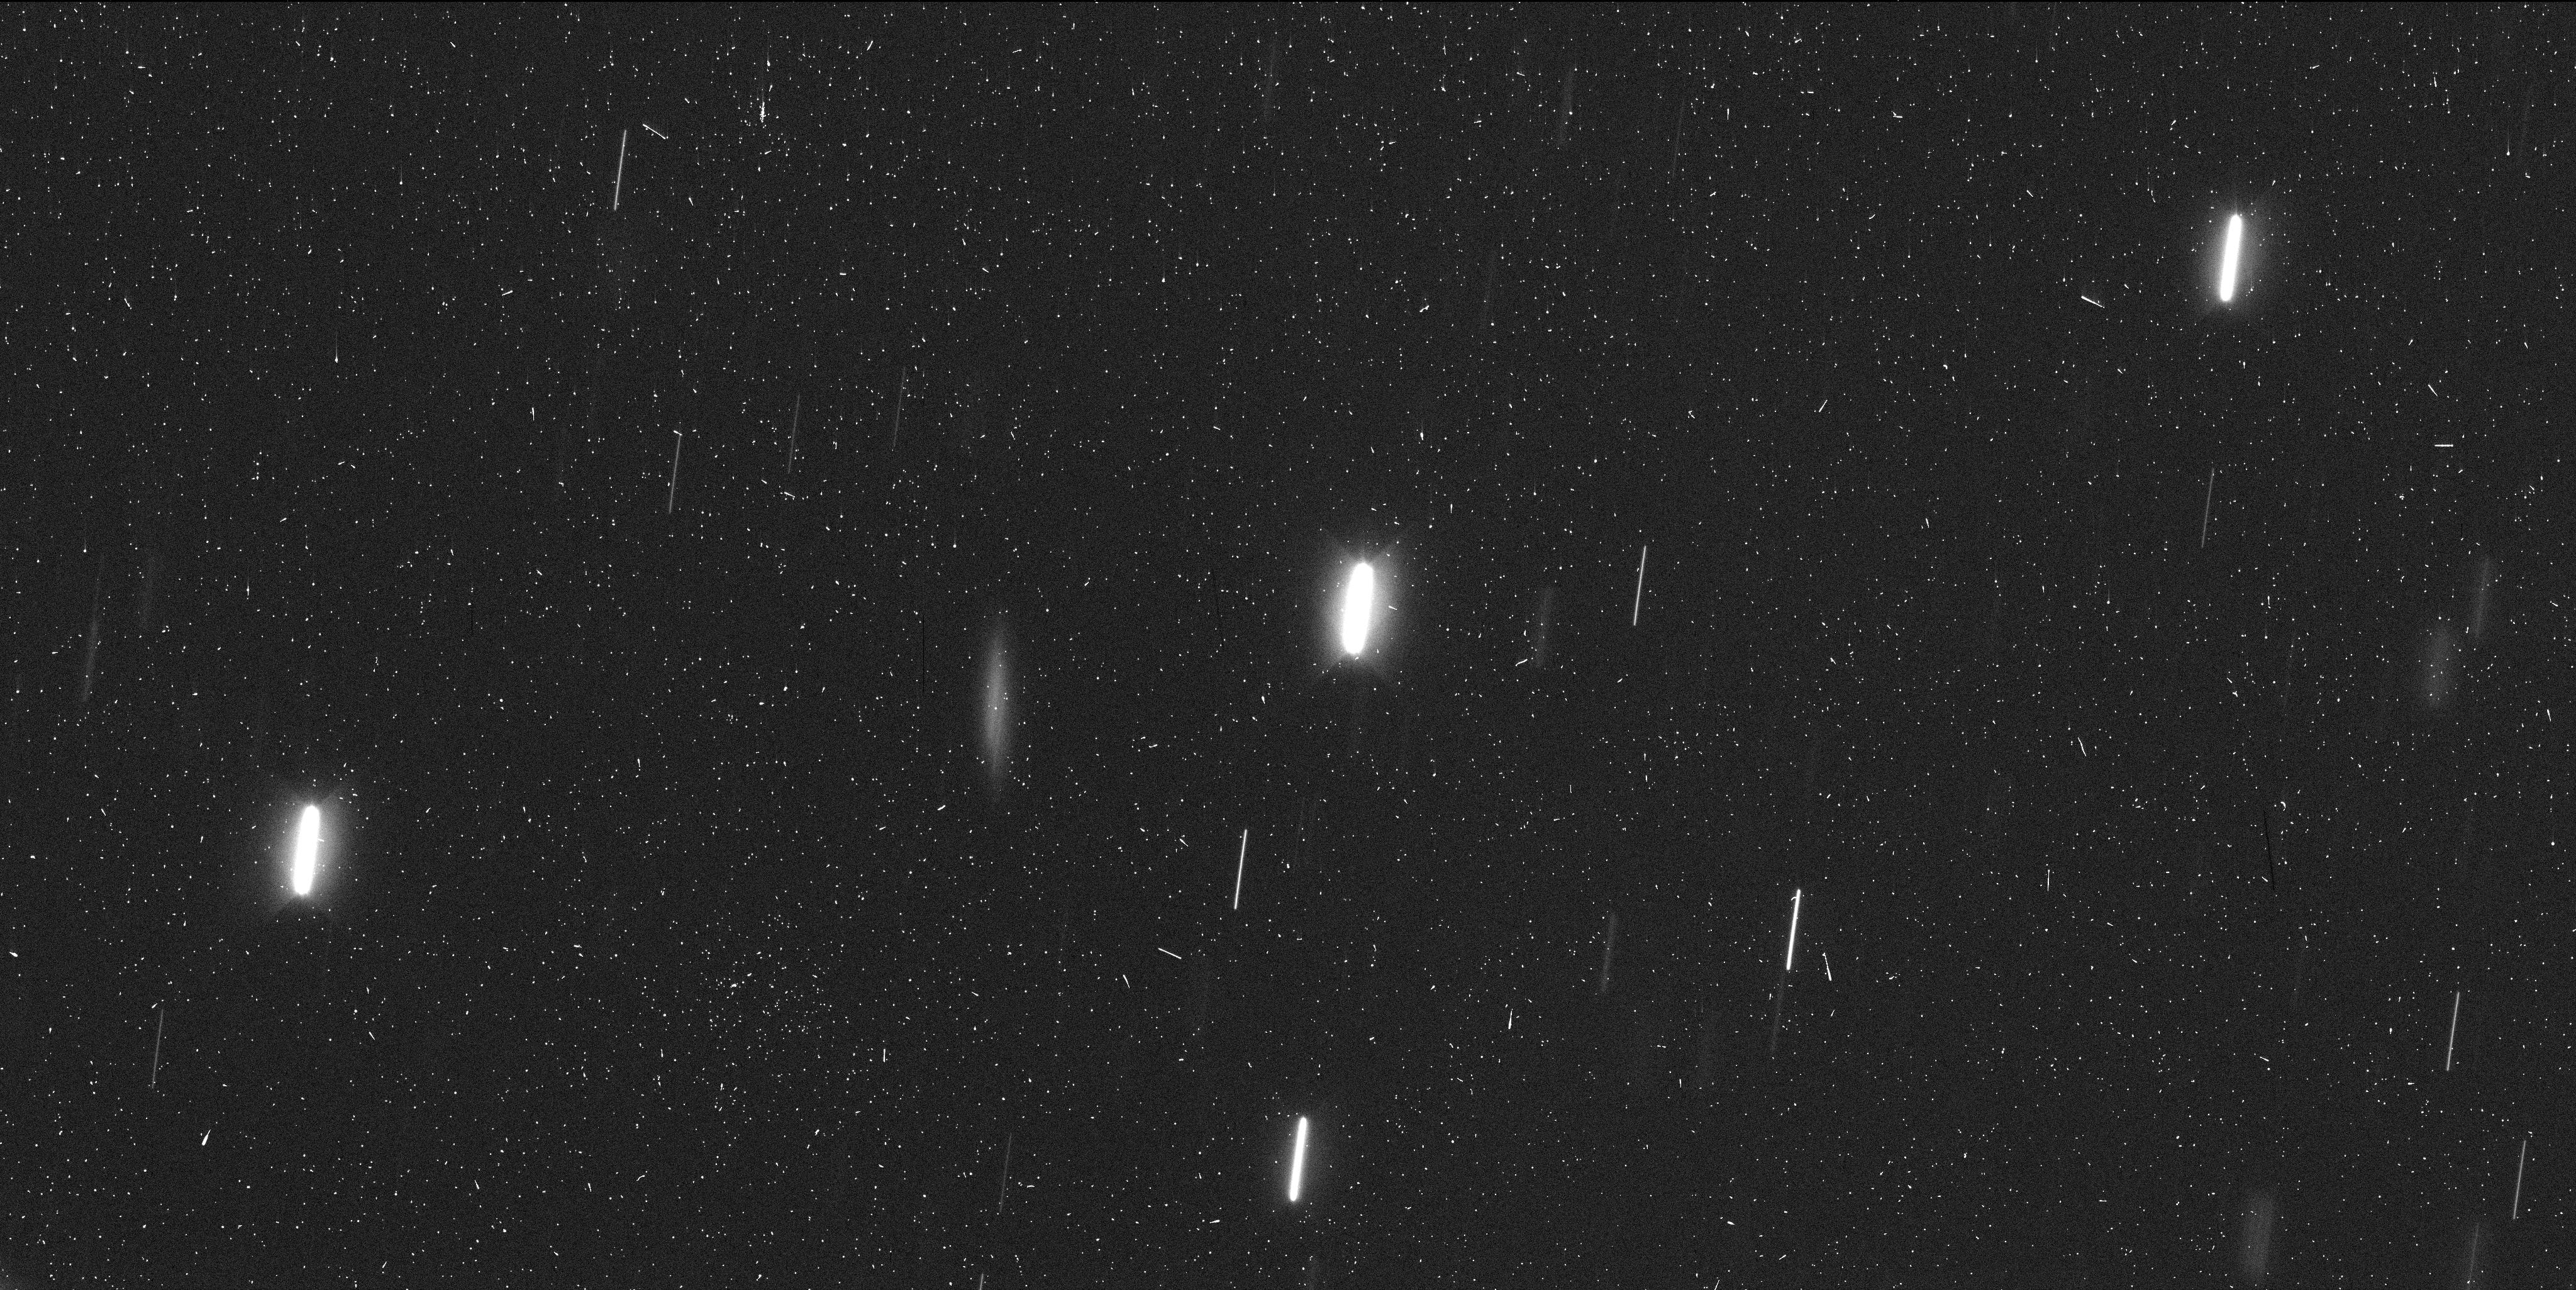
Target: P2013R3-A. Instrument: WFC3/UVIS. Filter: F350LP. Exposure: 7 min. Observation ID: icls40psq

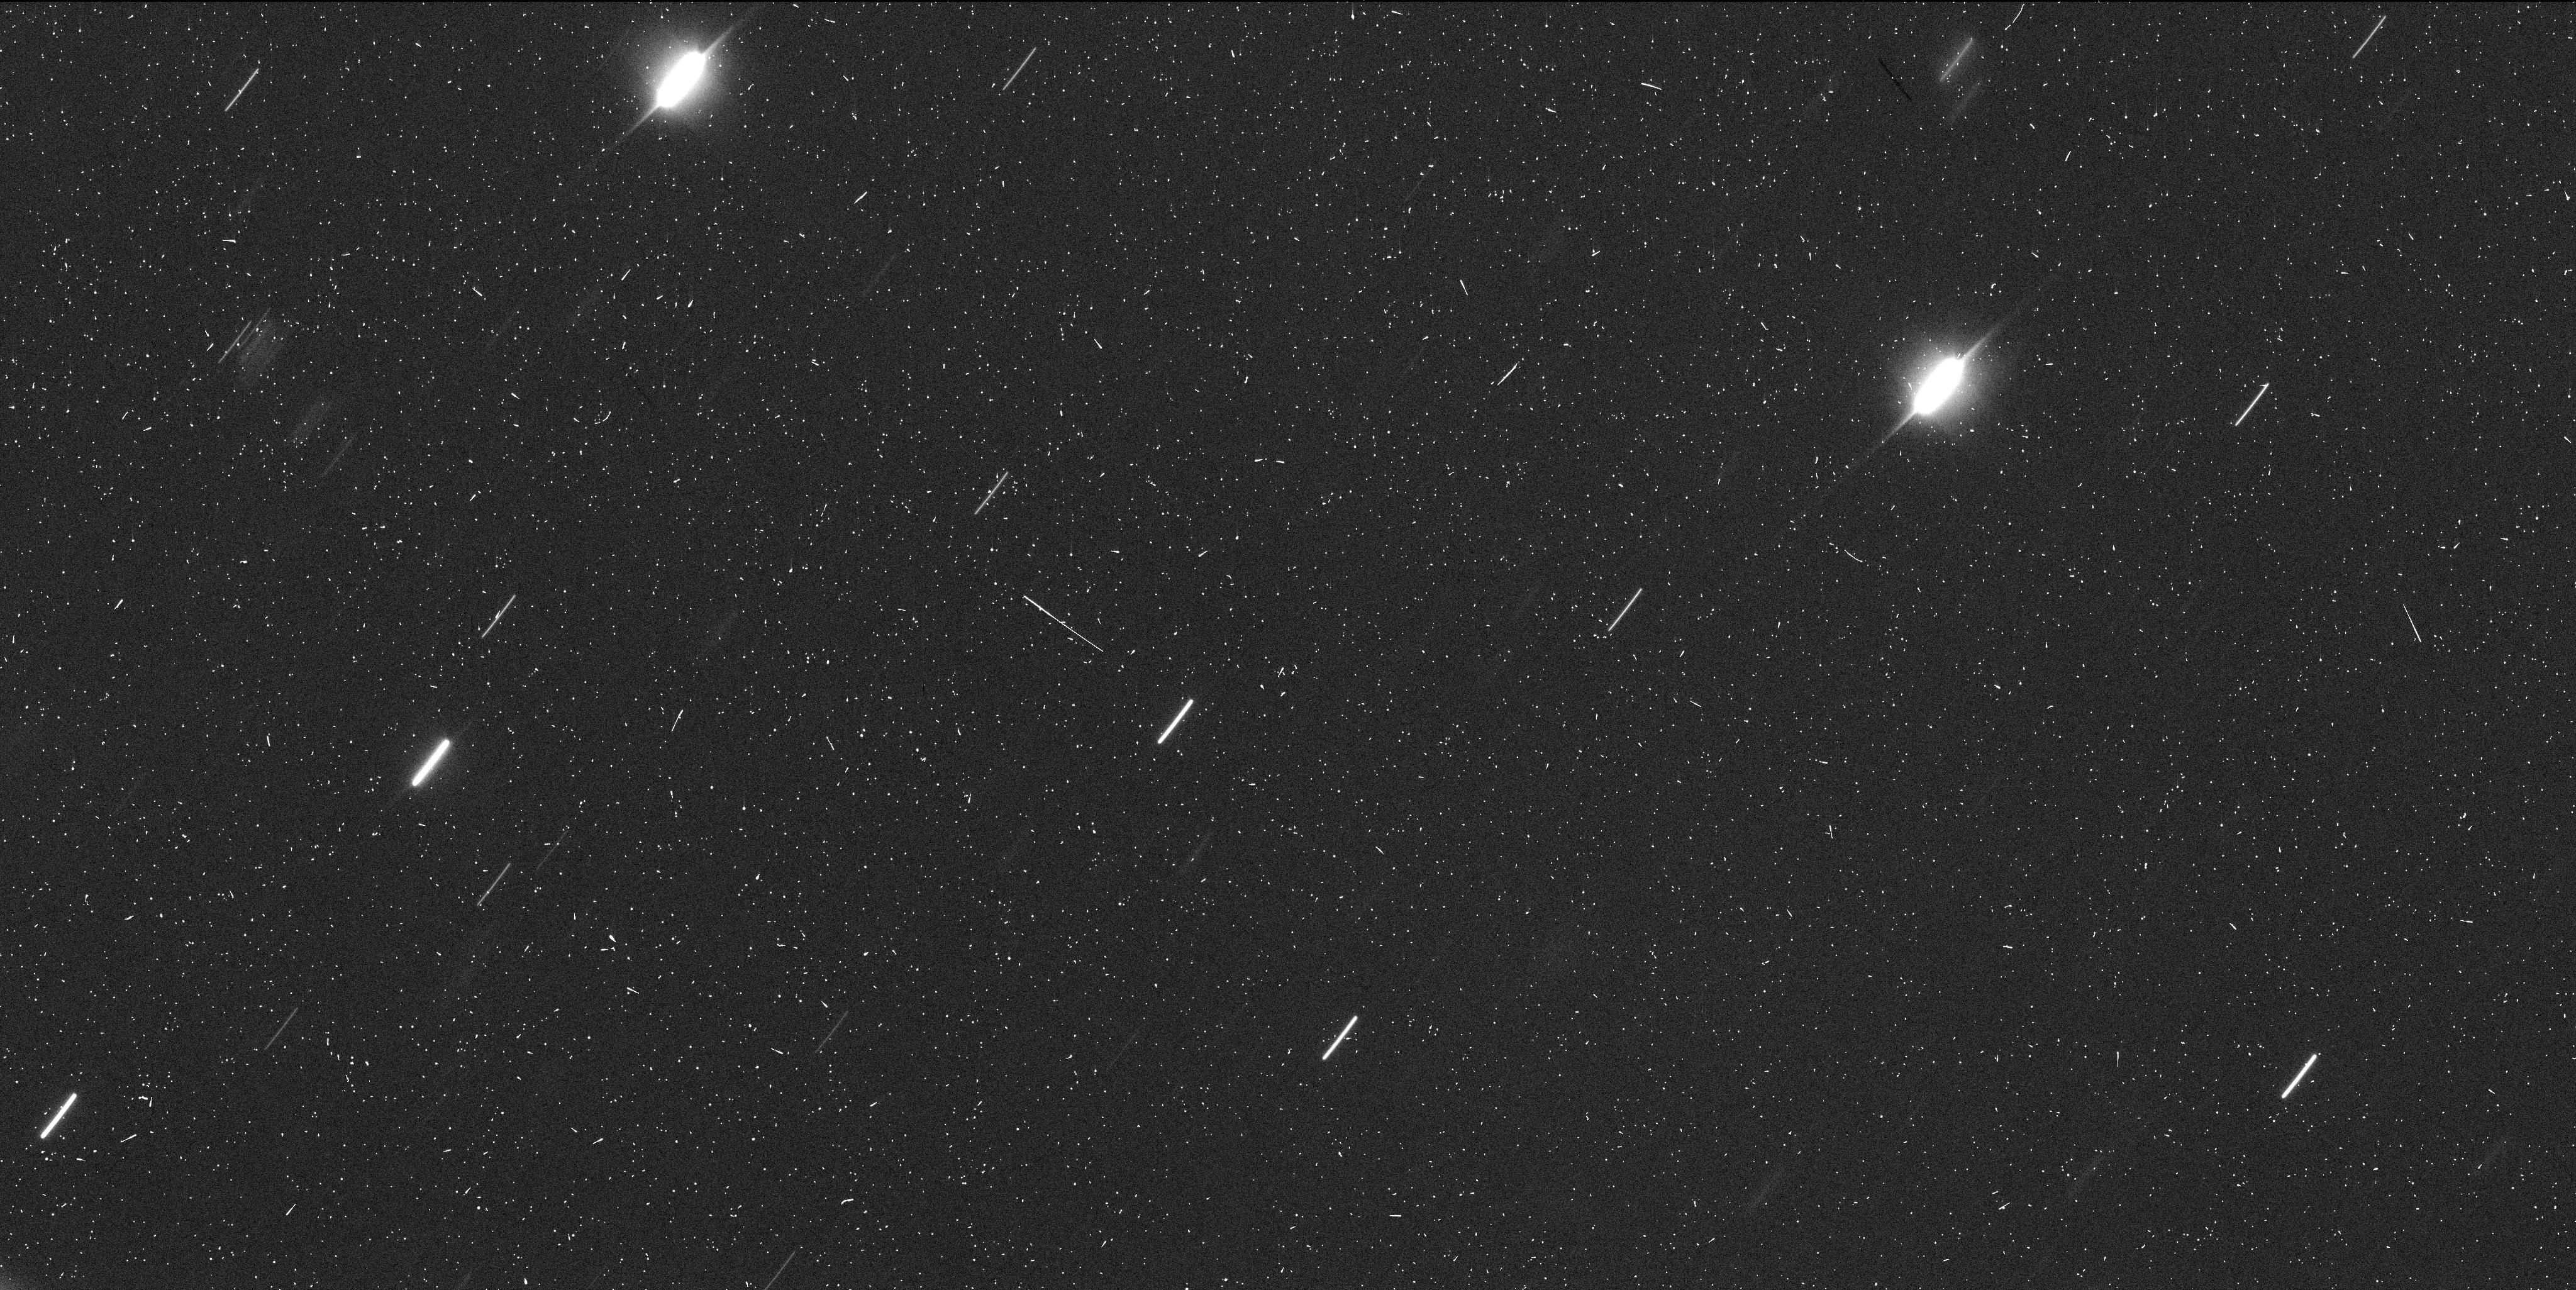
Target: P2013R3-A. Instrument: WFC3/UVIS. Filter: F350LP. Exposure: 7 min. Observation ID: icls10aaq

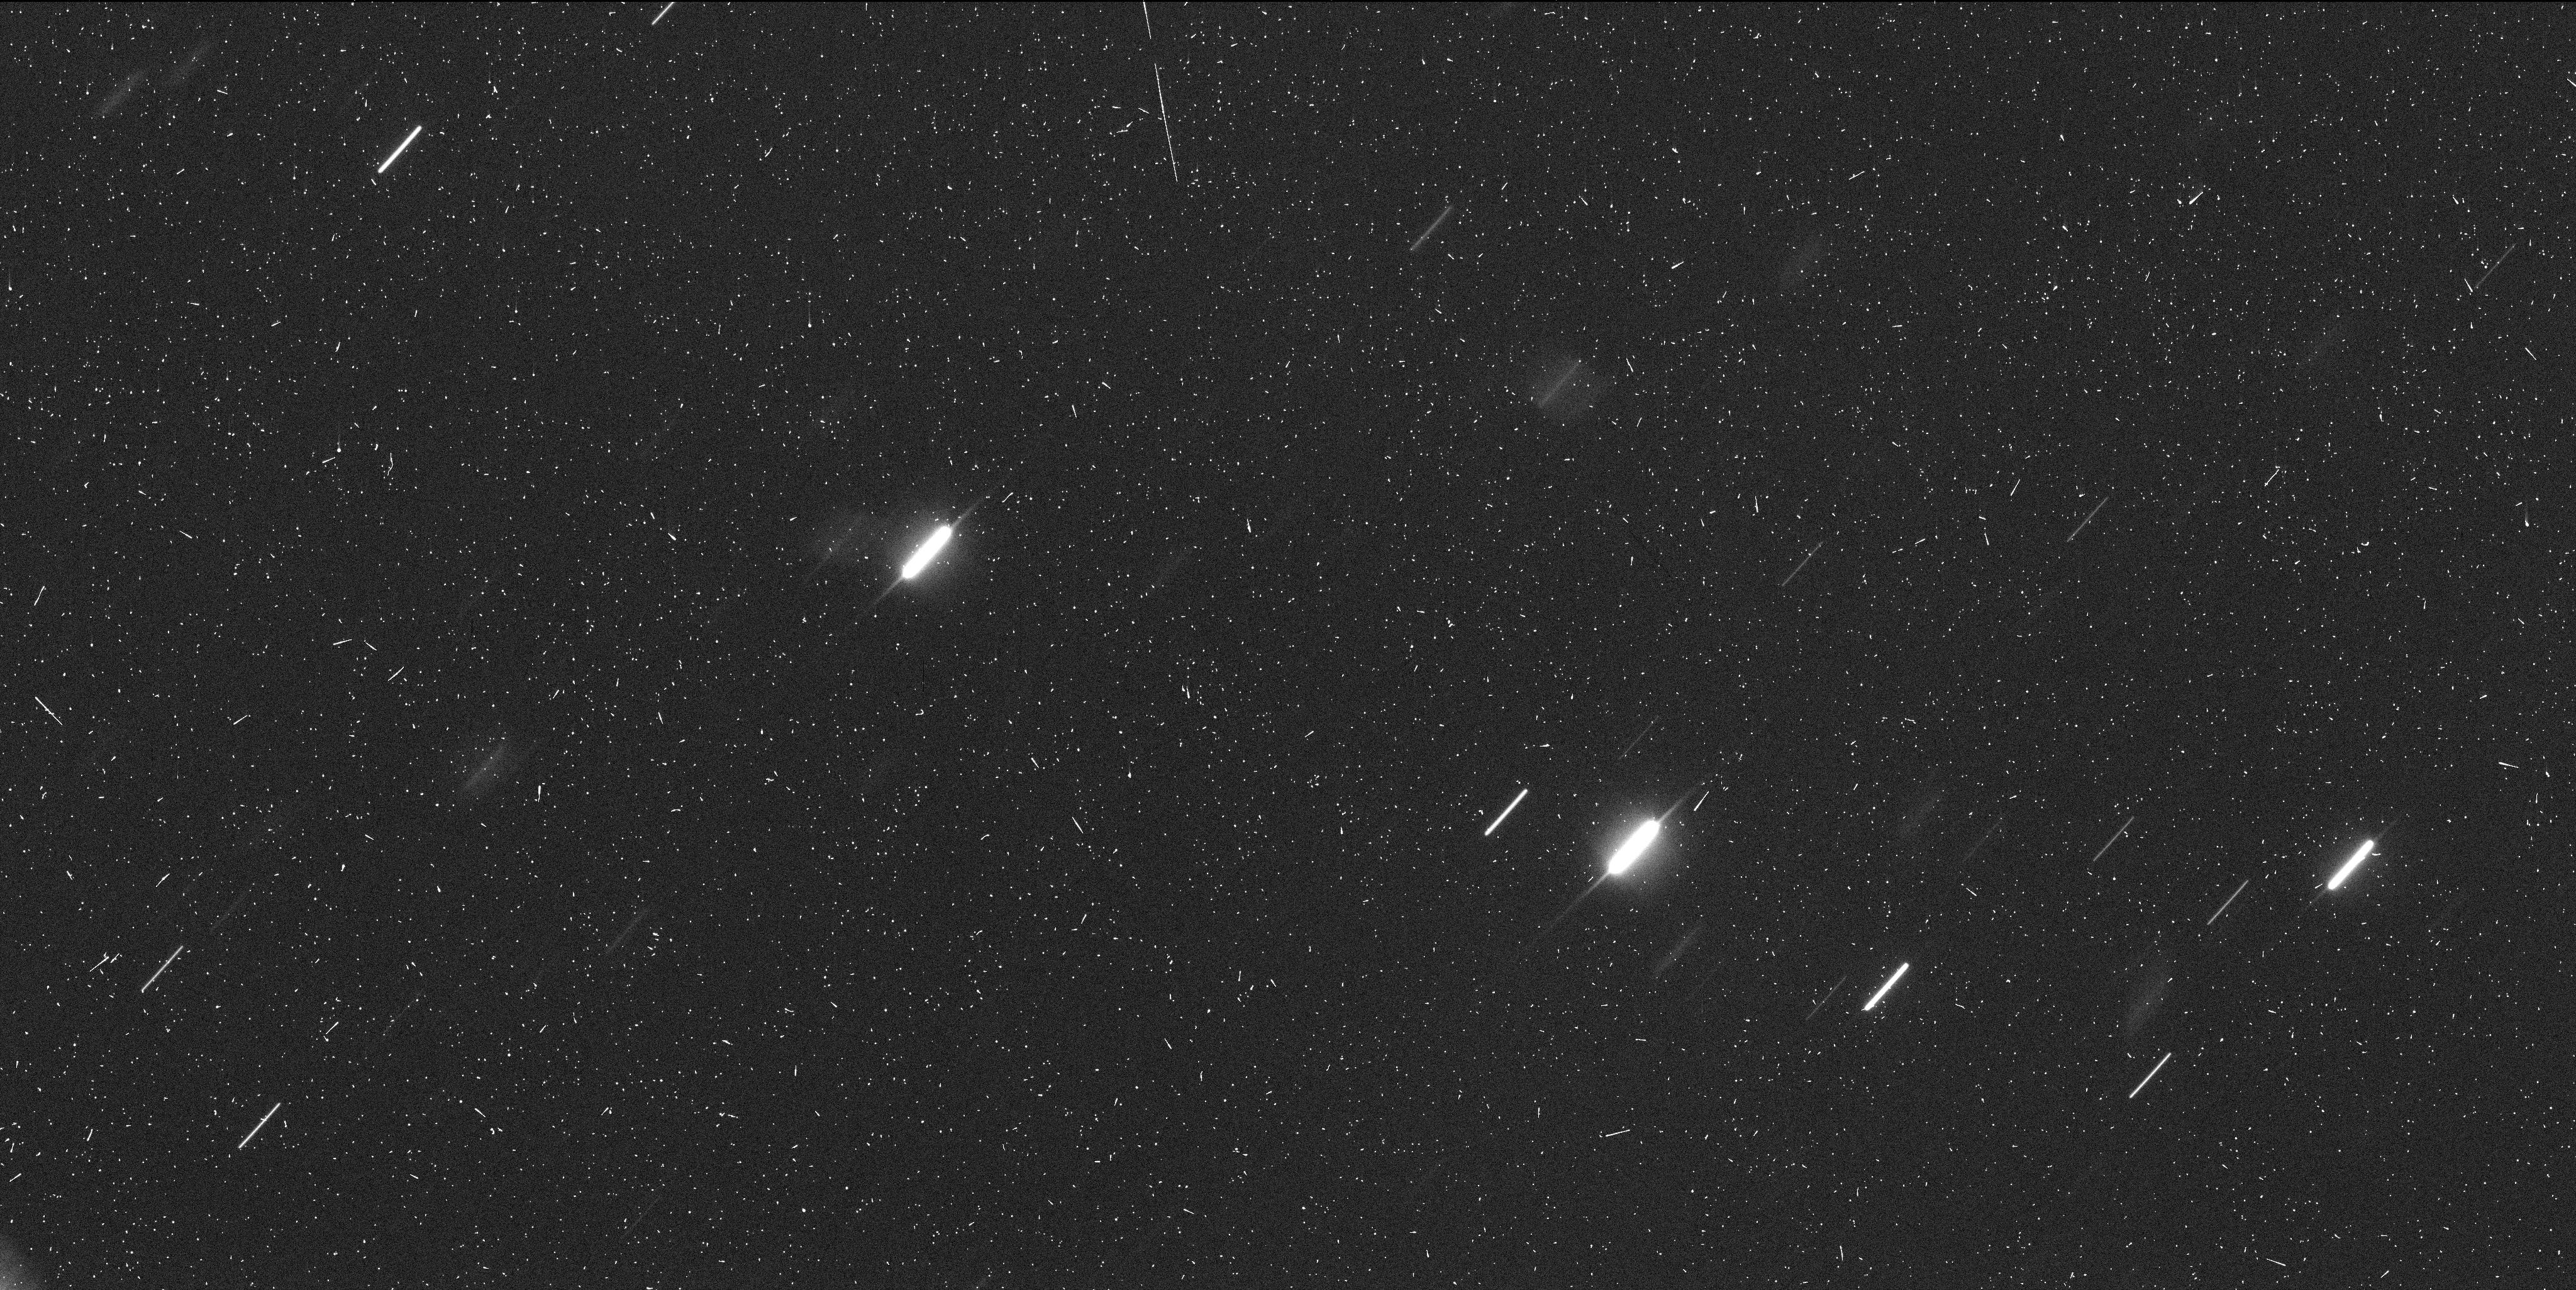
Target: P2013R3-A. Instrument: WFC3/UVIS. Filter: F350LP. Exposure: 7 min. Observation ID: icls70hbq

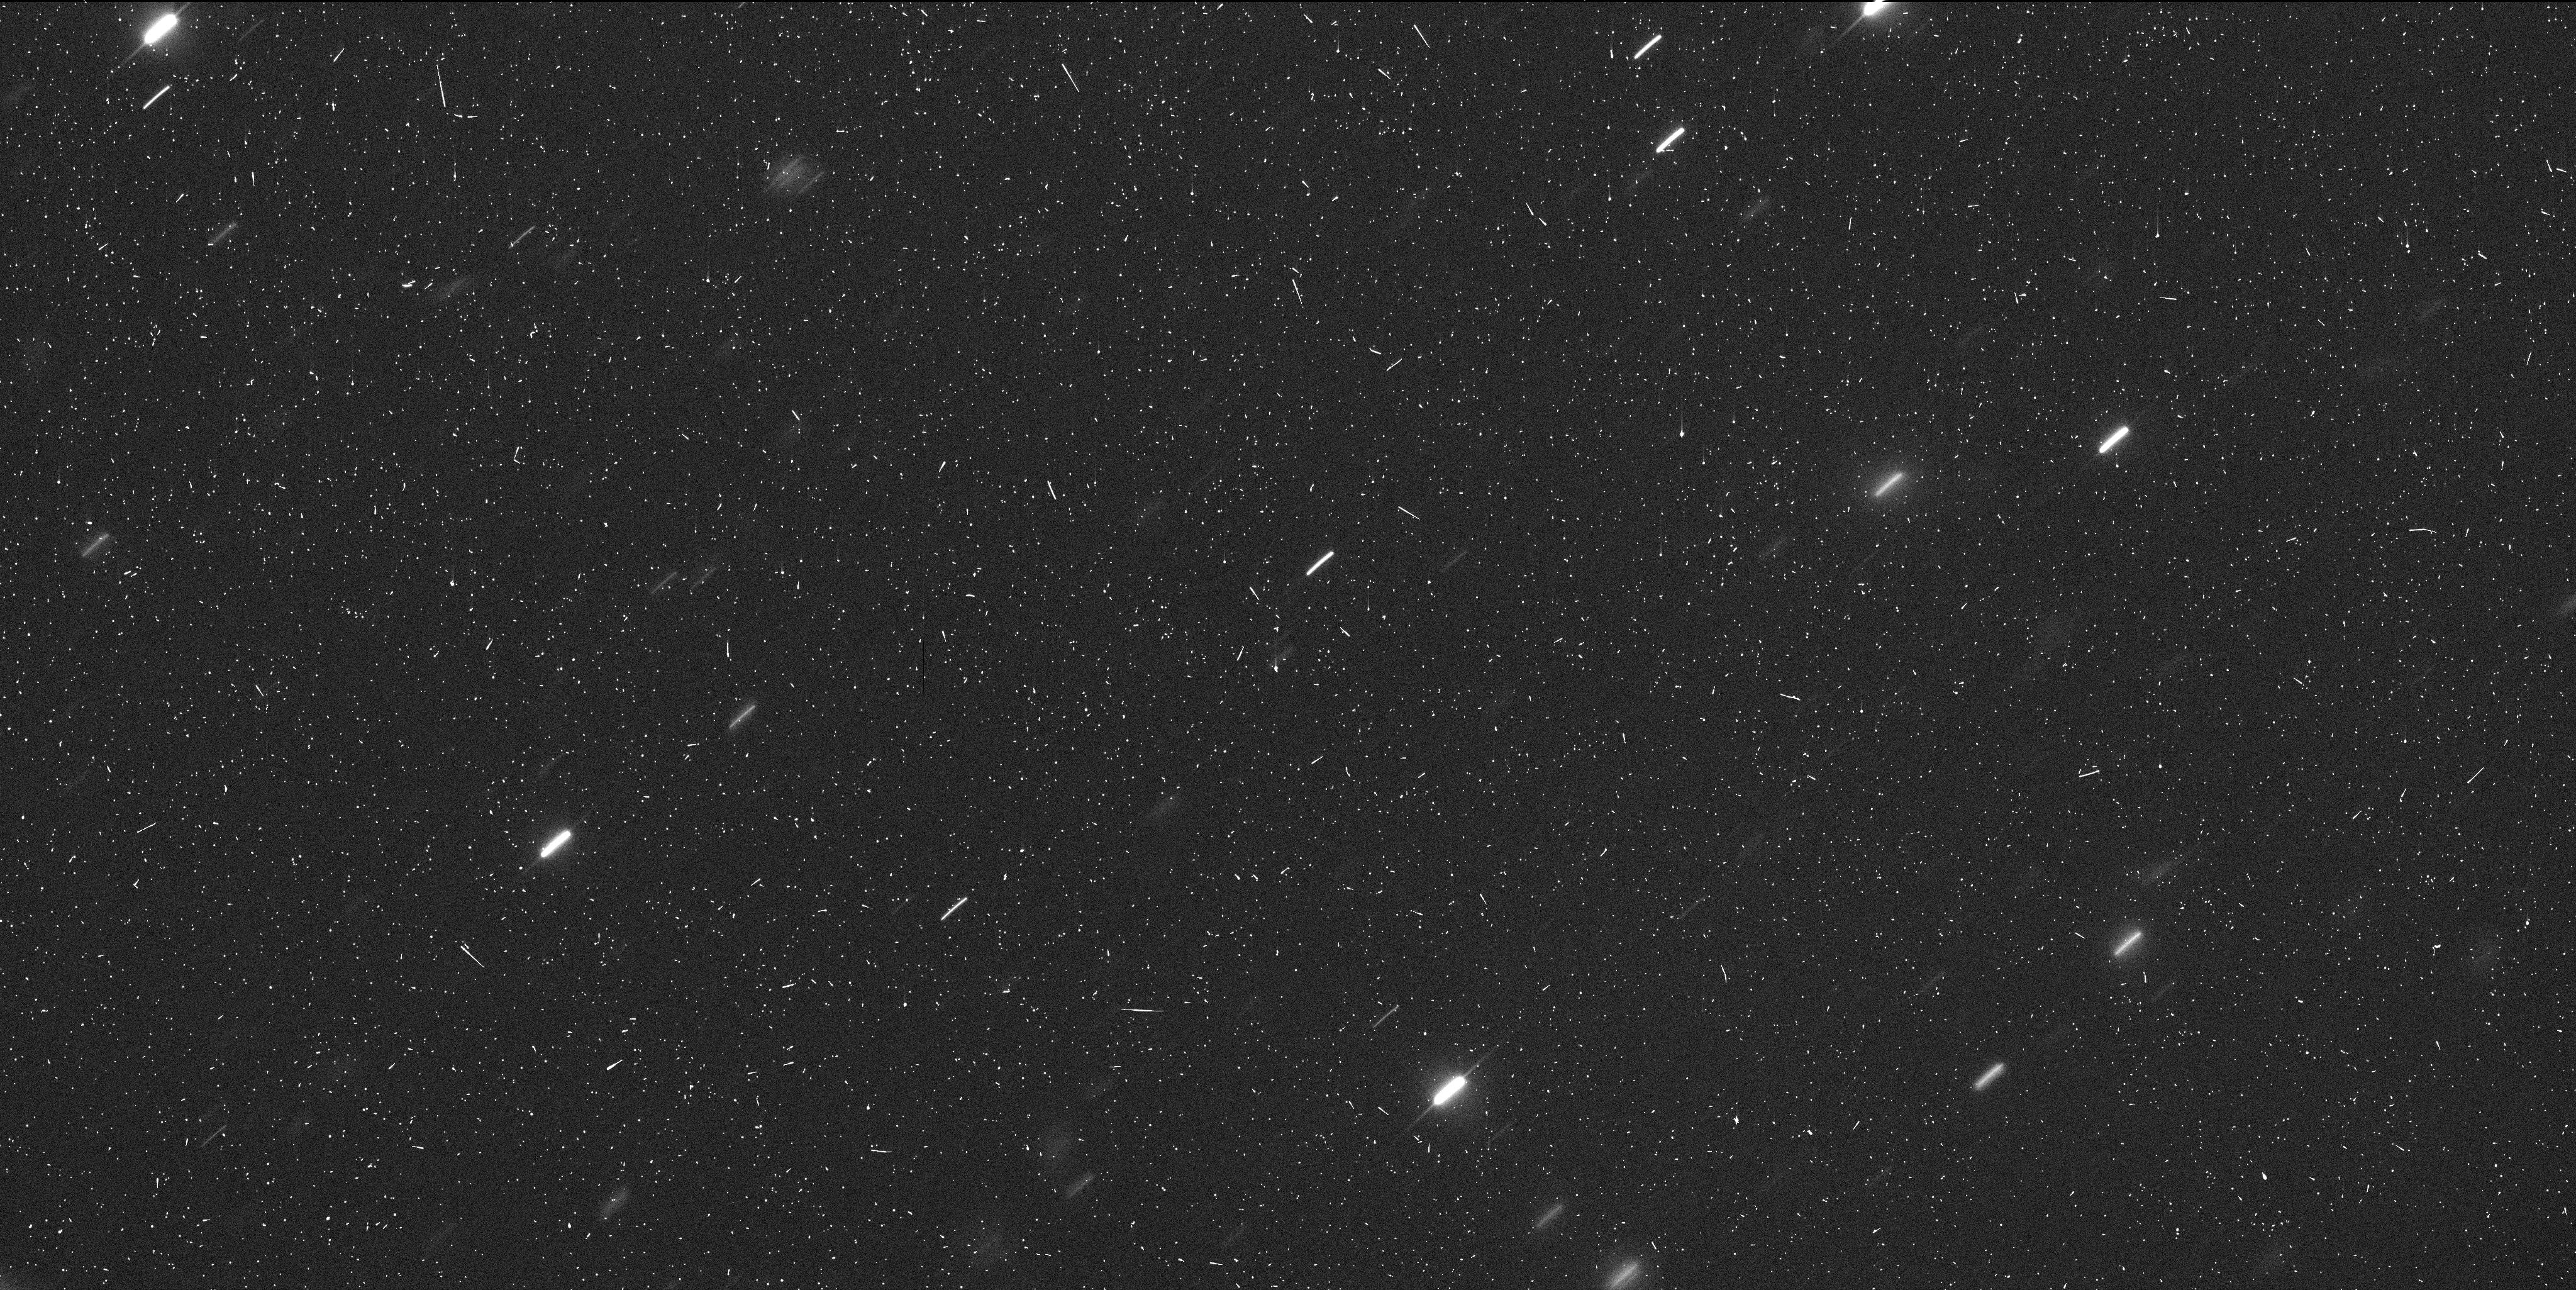
Target: P2013R3-A. Instrument: WFC3/UVIS. Filter: F350LP. Exposure: 7 min. Observation ID: icls30keq

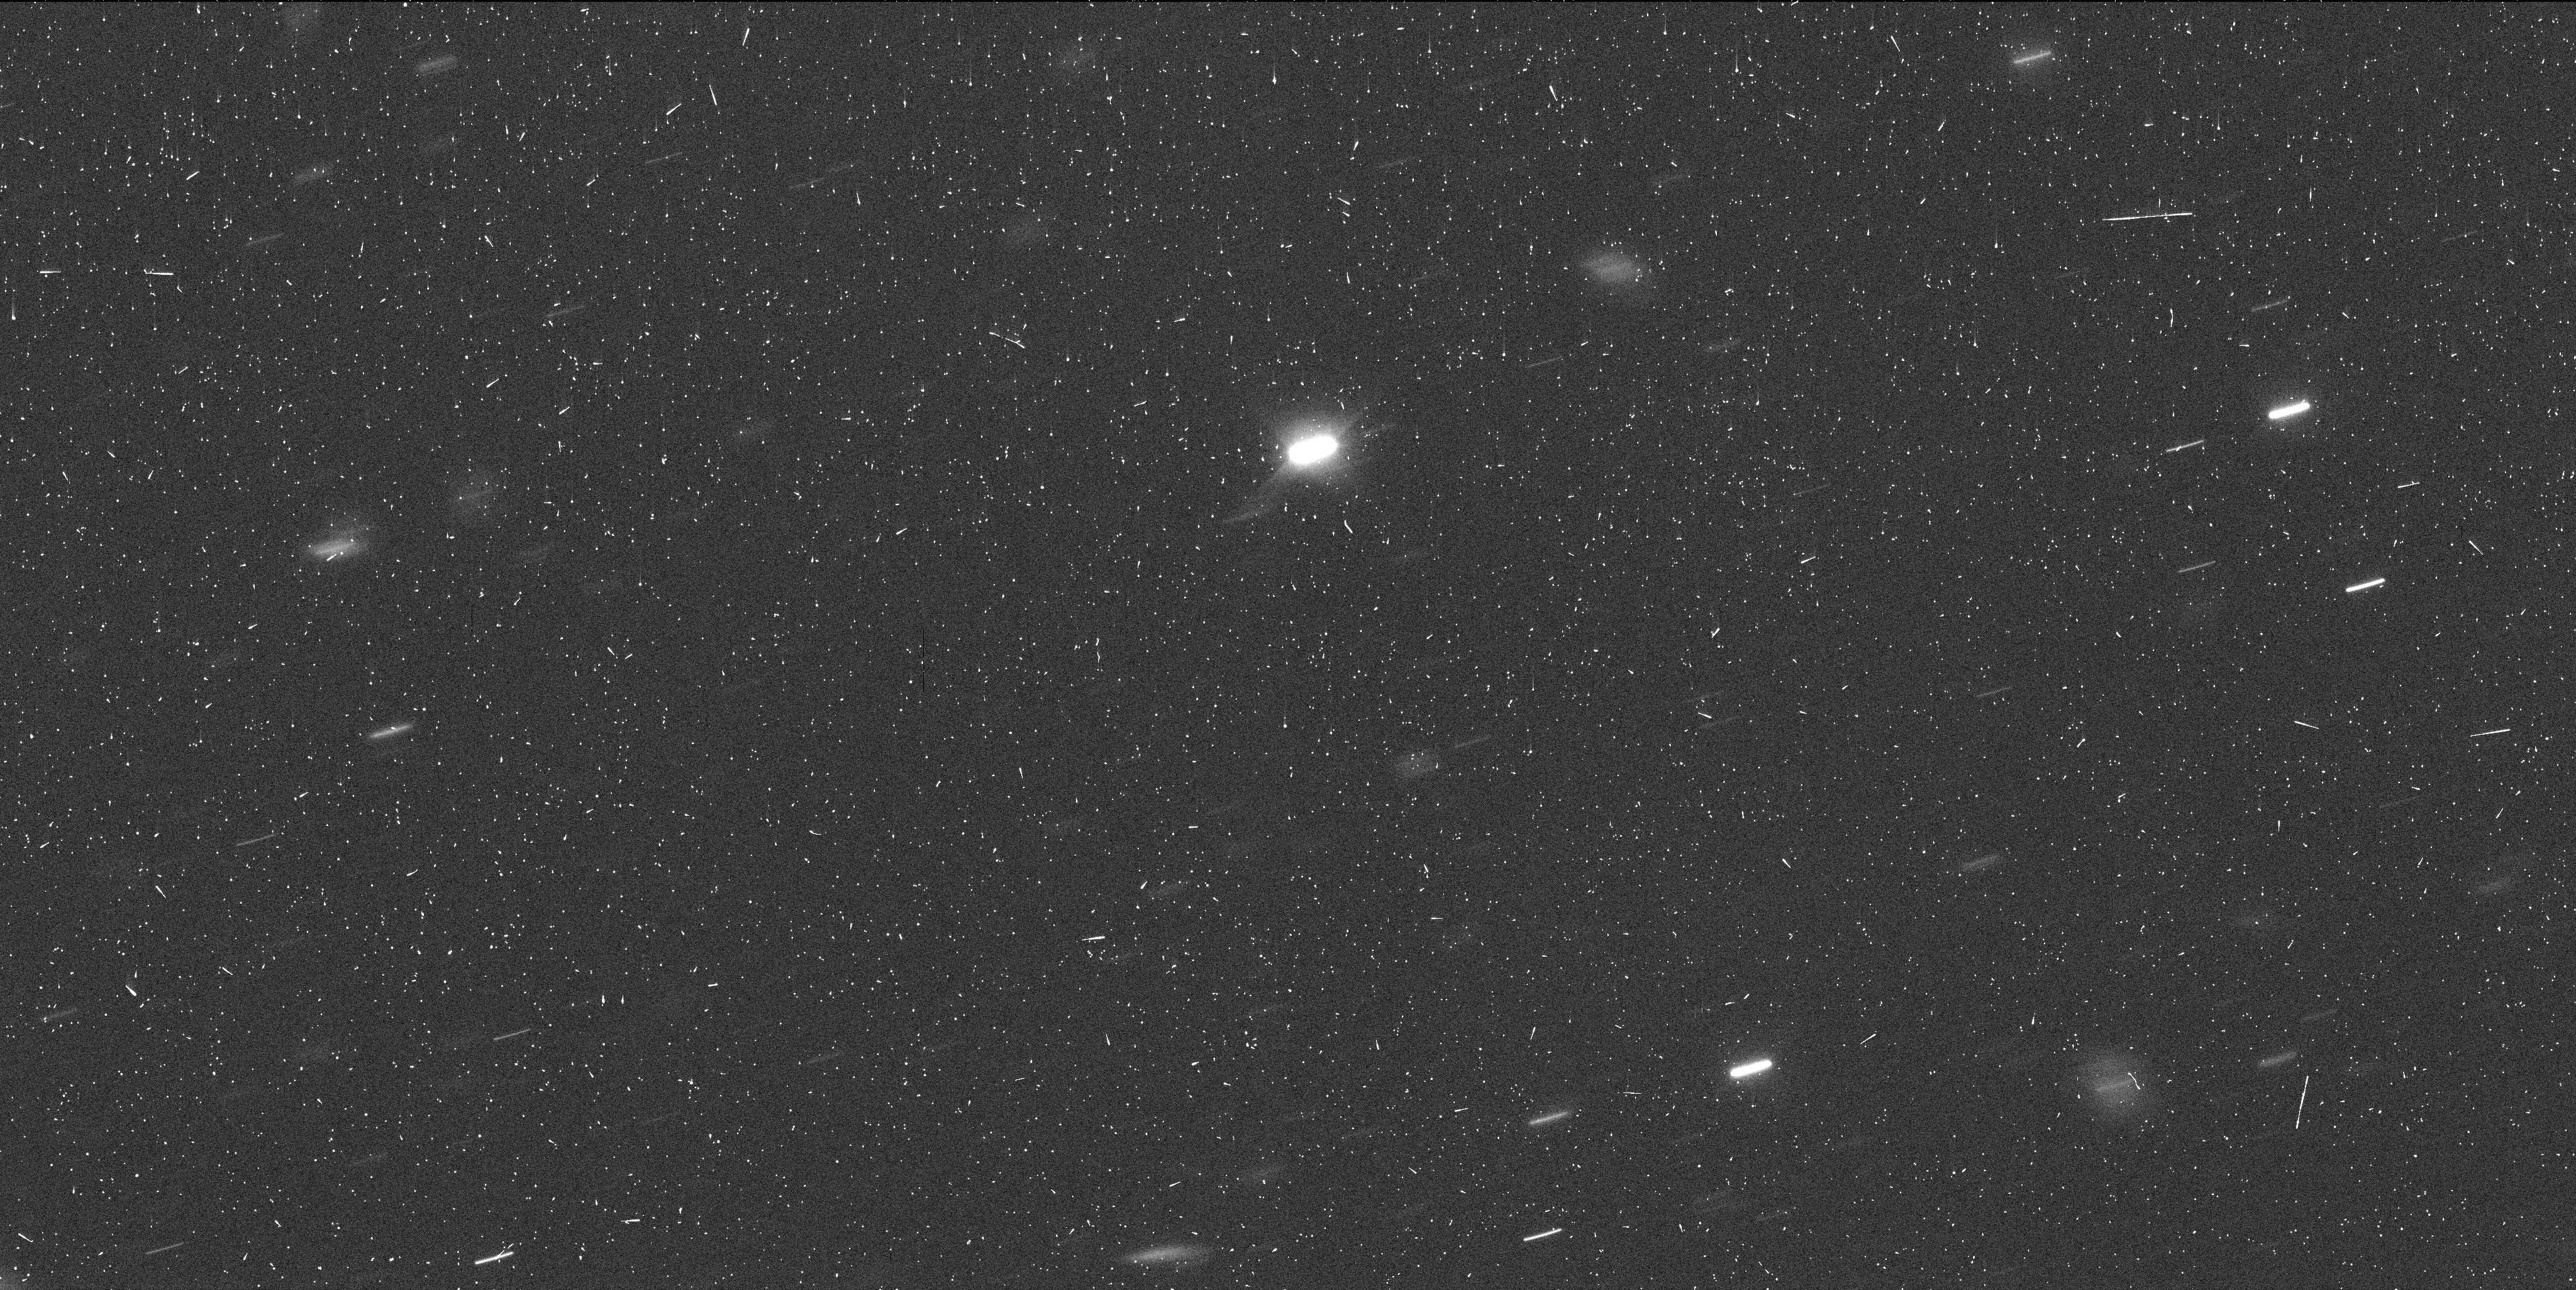
Target: P2013R3-A. Instrument: WFC3/UVIS. Filter: F350LP. Exposure: 7 min. Observation ID: icls20hjq

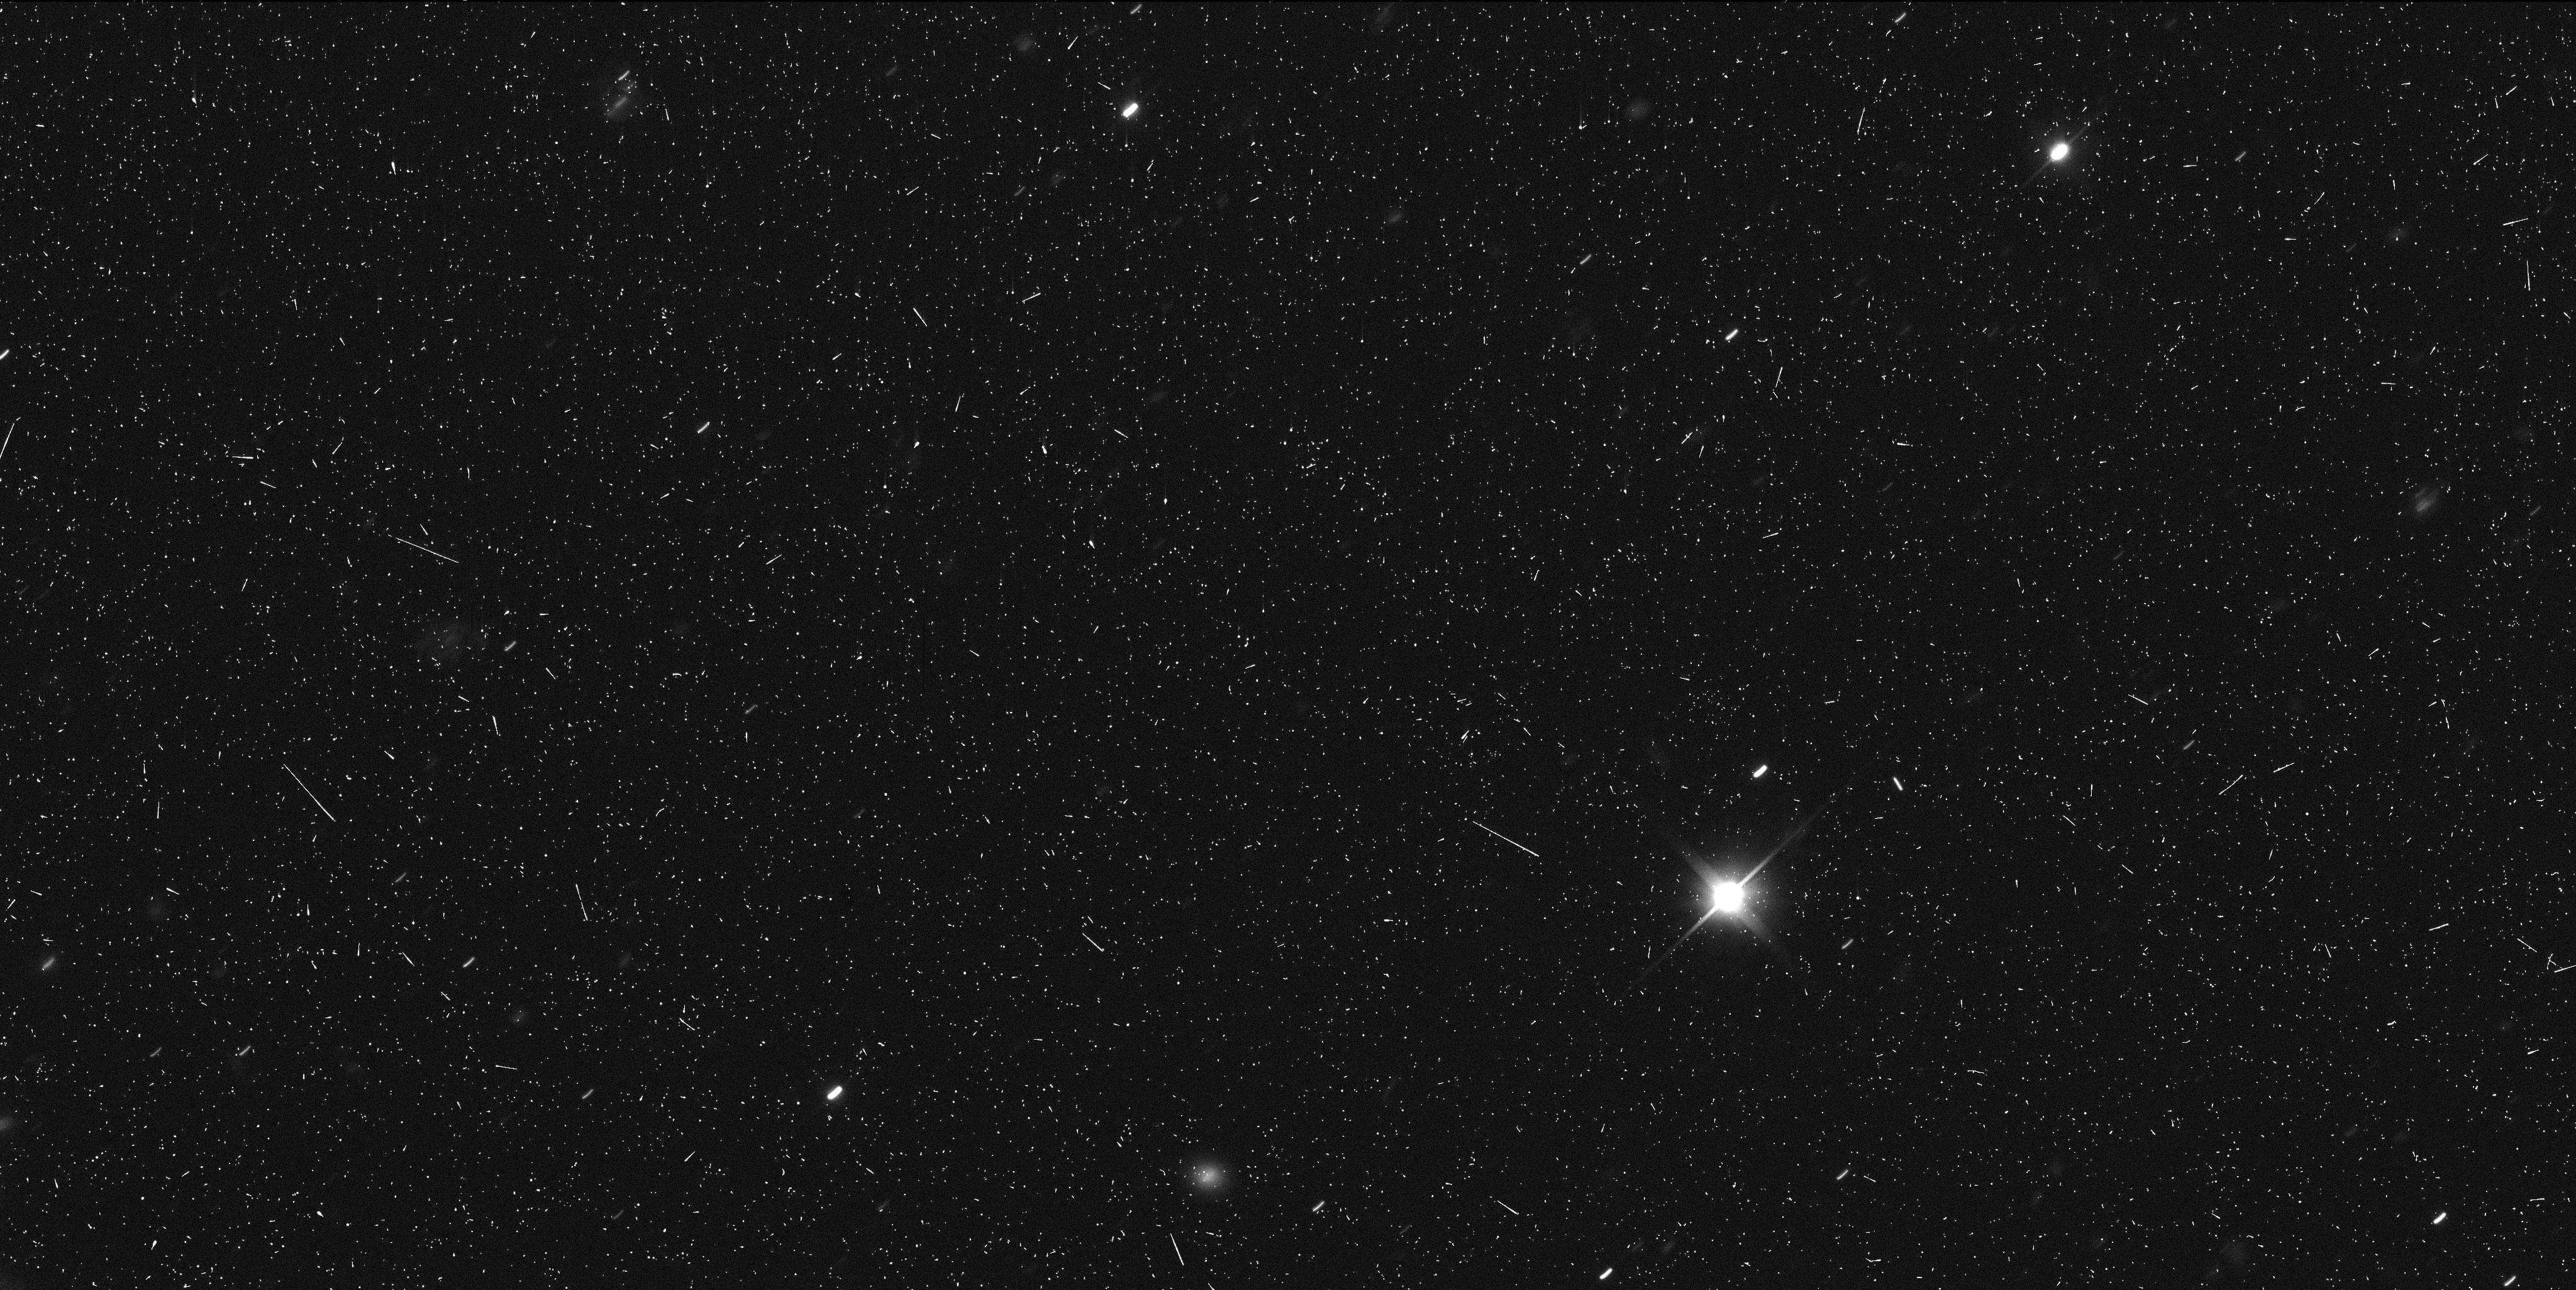
Target: P2013R3-A. Instrument: WFC3/UVIS. Filter: F350LP. Exposure: 7 min. Observation ID: icls60jtq

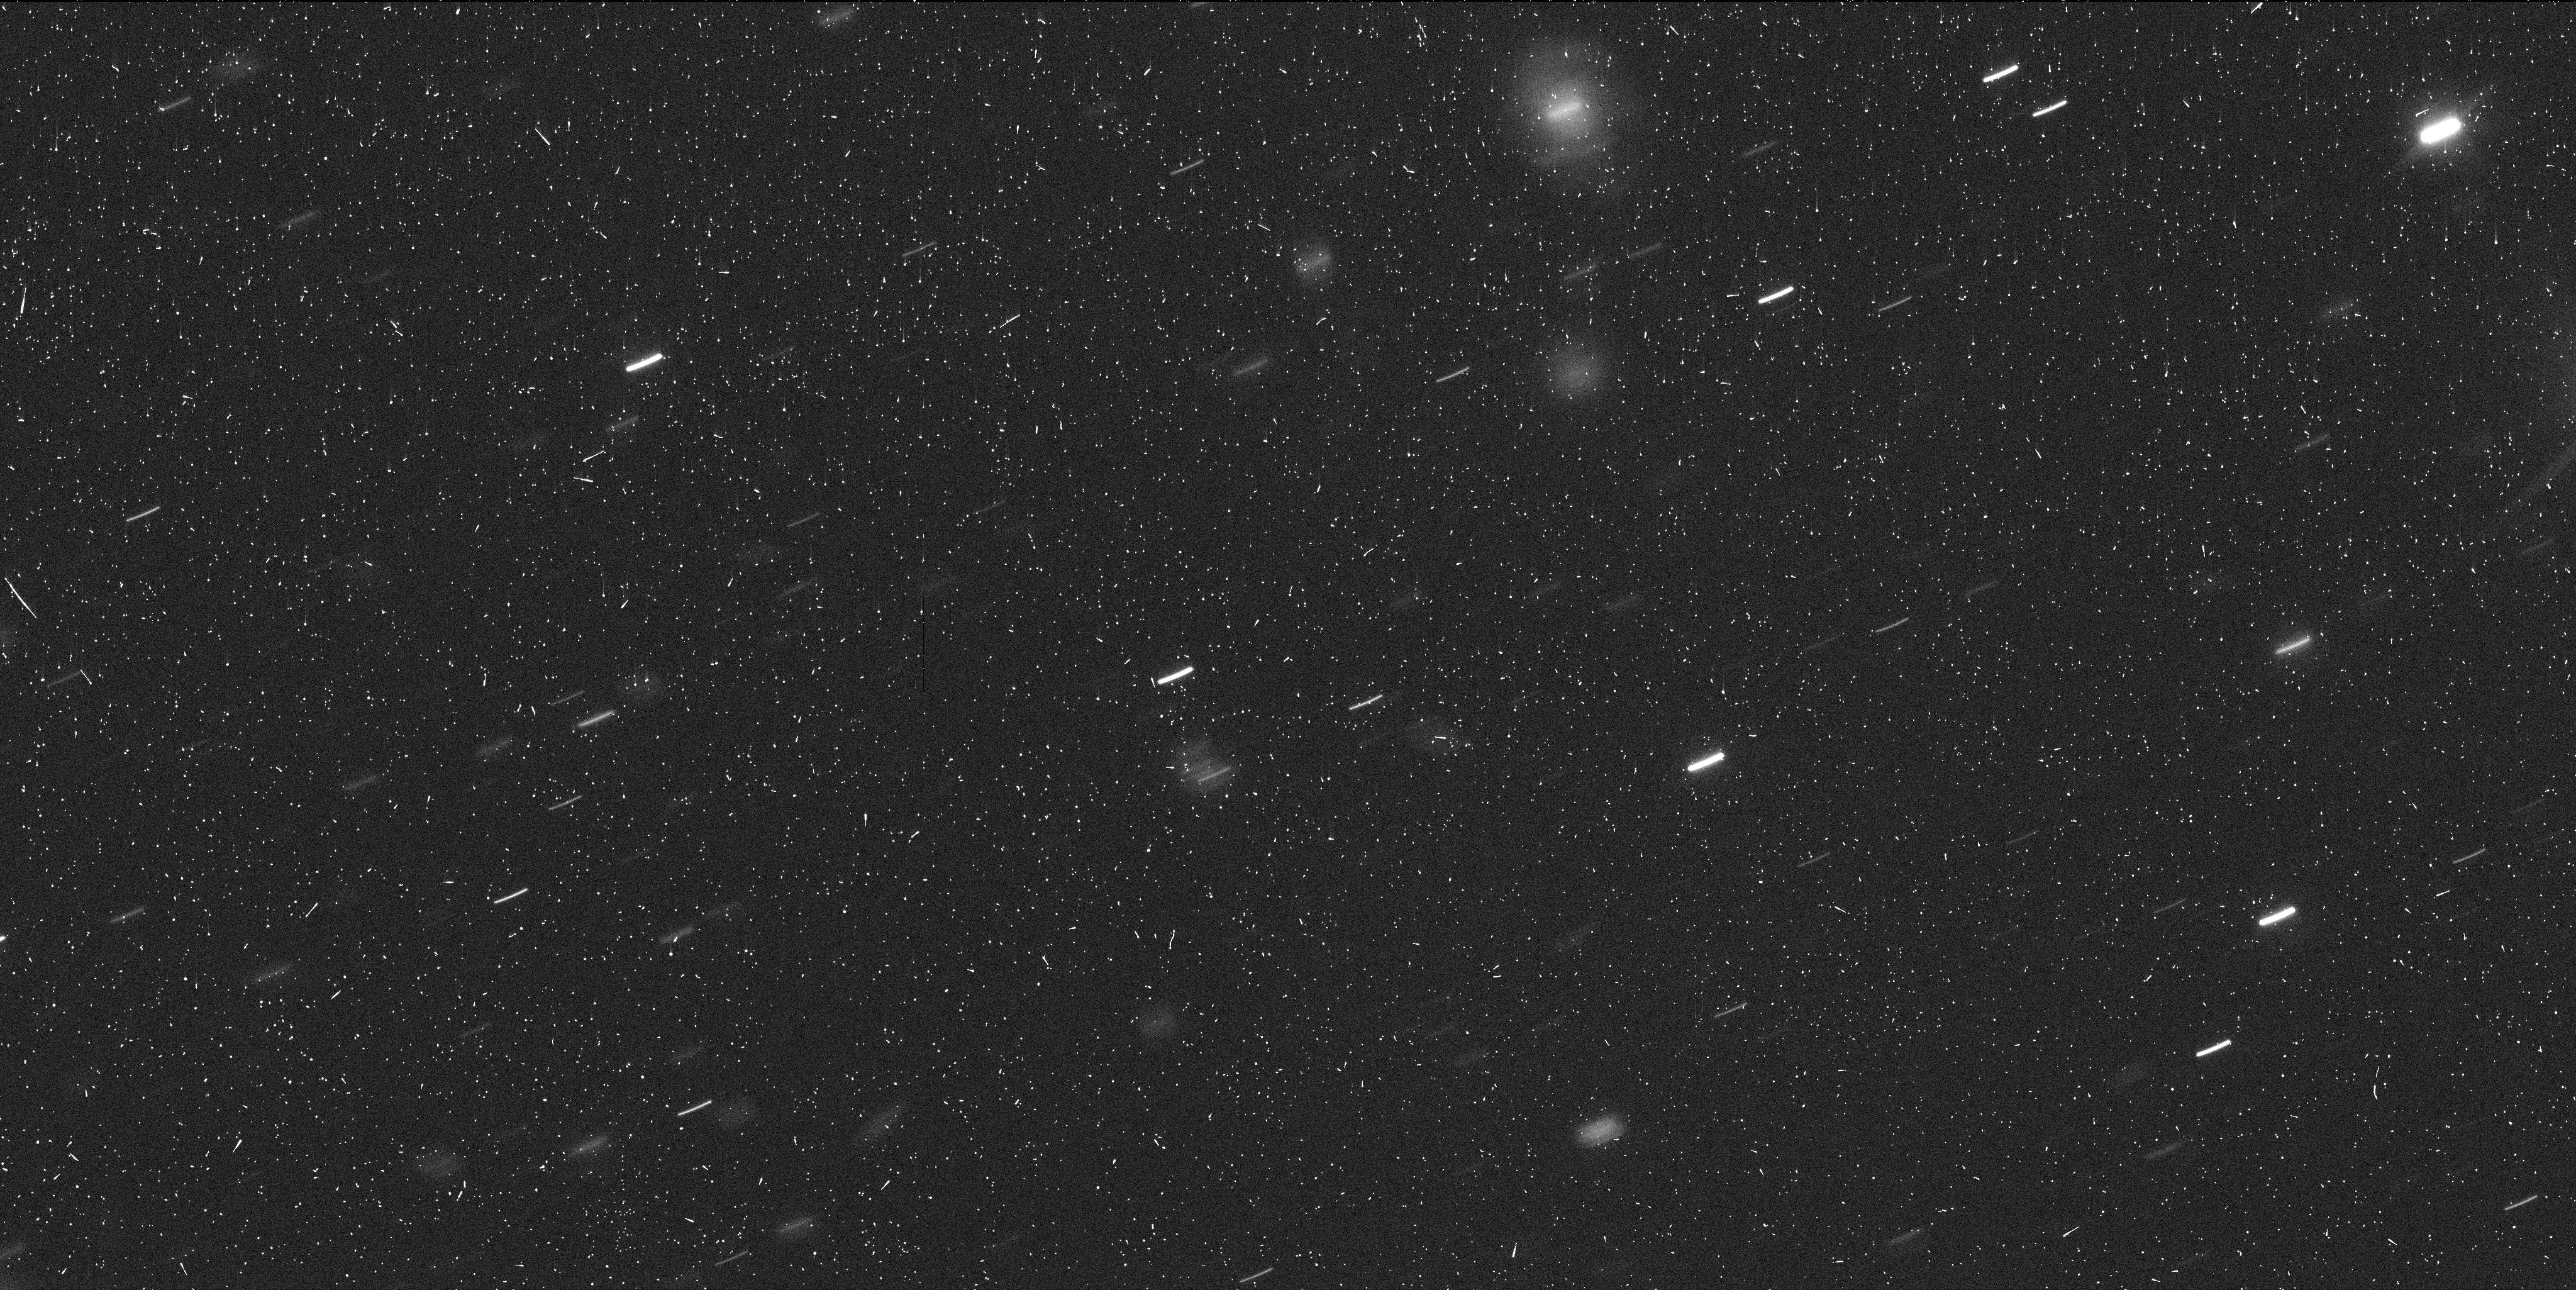
Target: P2013R3-A. Instrument: WFC3/UVIS. Filter: F350LP. Exposure: 7 min. Observation ID: icls50o1q

Determining the Nature and Origin of Mass Loss from Active Asteroid P/2013 R3 (PI: Jewitt, David)

We propose a program of WFC3 images of the active asteroid P/2013 R3 in order to determine the nature and origin of mass loss from this object. R3 has a unique, multiple nucleus structure in which the components are measured to separate at sub-meter per second velocities. It is best explained as a rotational breakup (presumably resulting from the YORP torque). We will obtain images over a wide time base in Cycle 22 in order to determine the orbits of the fragments and we will obtain time-series, high resolution photometry in order to measure their rotations. Rotational breakup and rotational mass-shedding are suspected to be the main mechanisms of destruction for sub-kilometer asteroids. Neither has been observed before but, between P/2013 R3 and P/2013 P5 (subject of another proposal) we have the first, potentially ground-breaking opportunities to observe both.